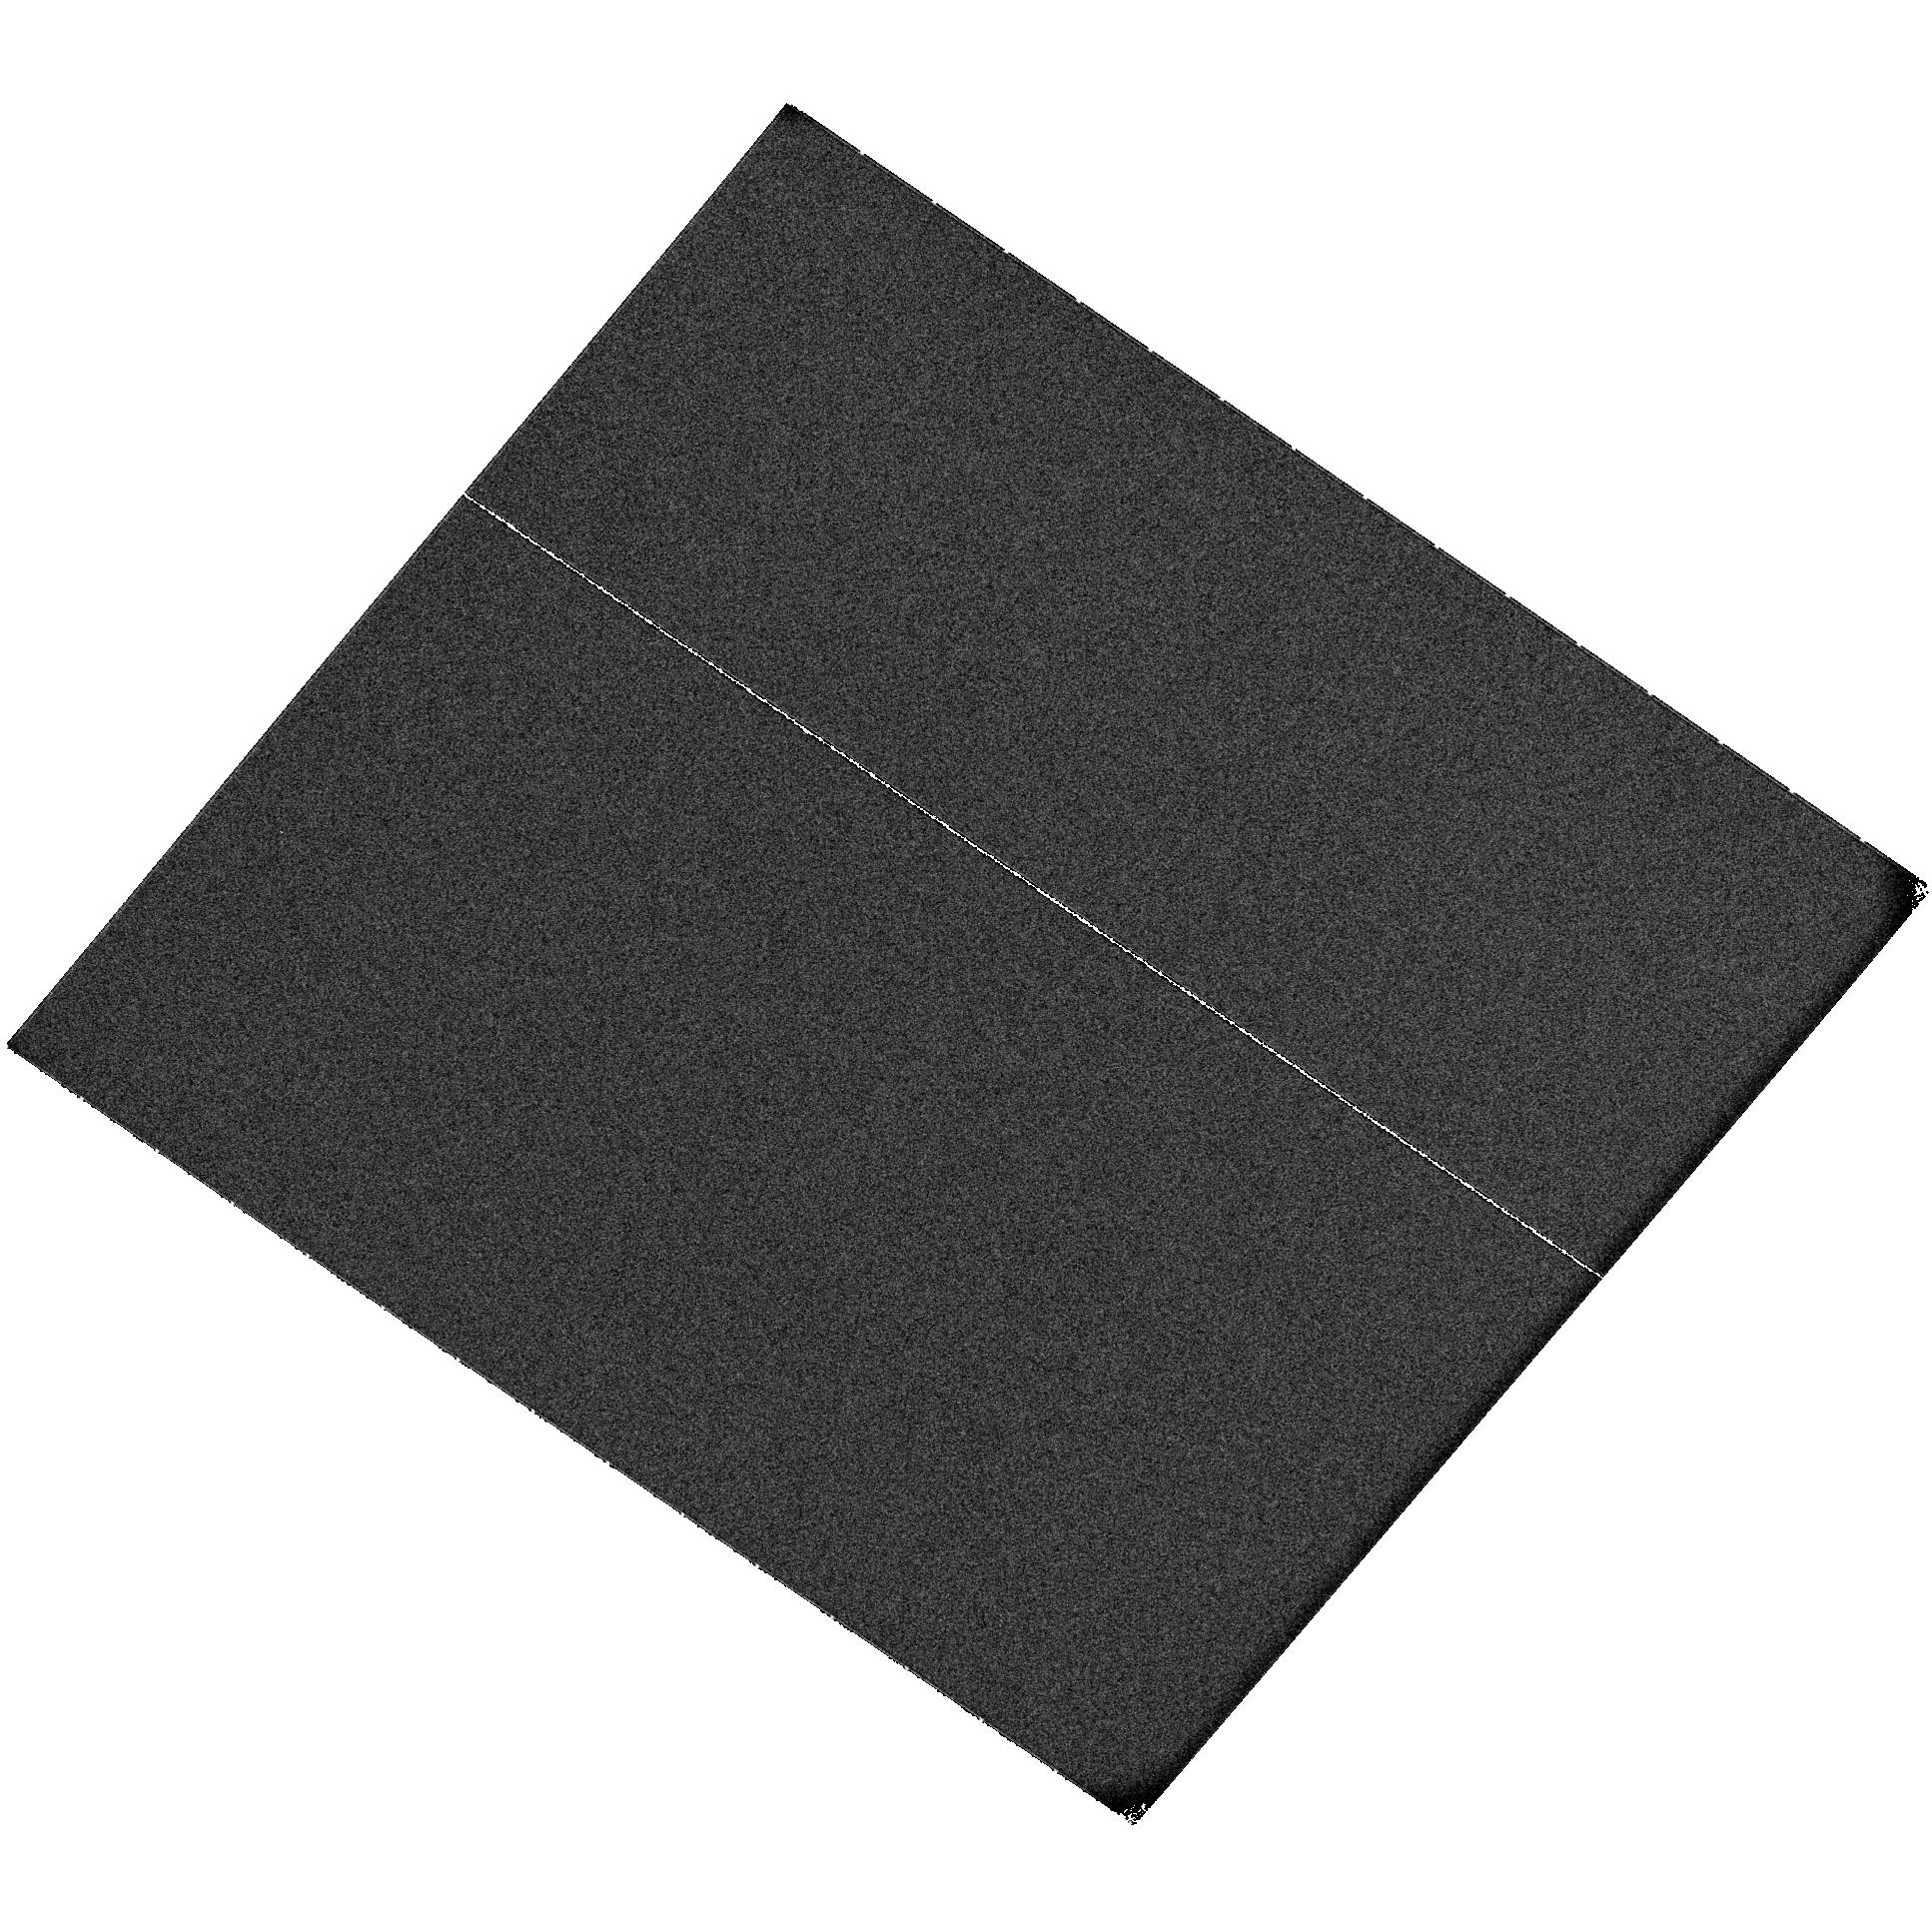
Target: SN2006TF. Instrument: ACS/SBC. Filter: F115LP. Exposure: 5 min. Observation ID: hst_11220_51_acs_sbc_f115lp_j9z151

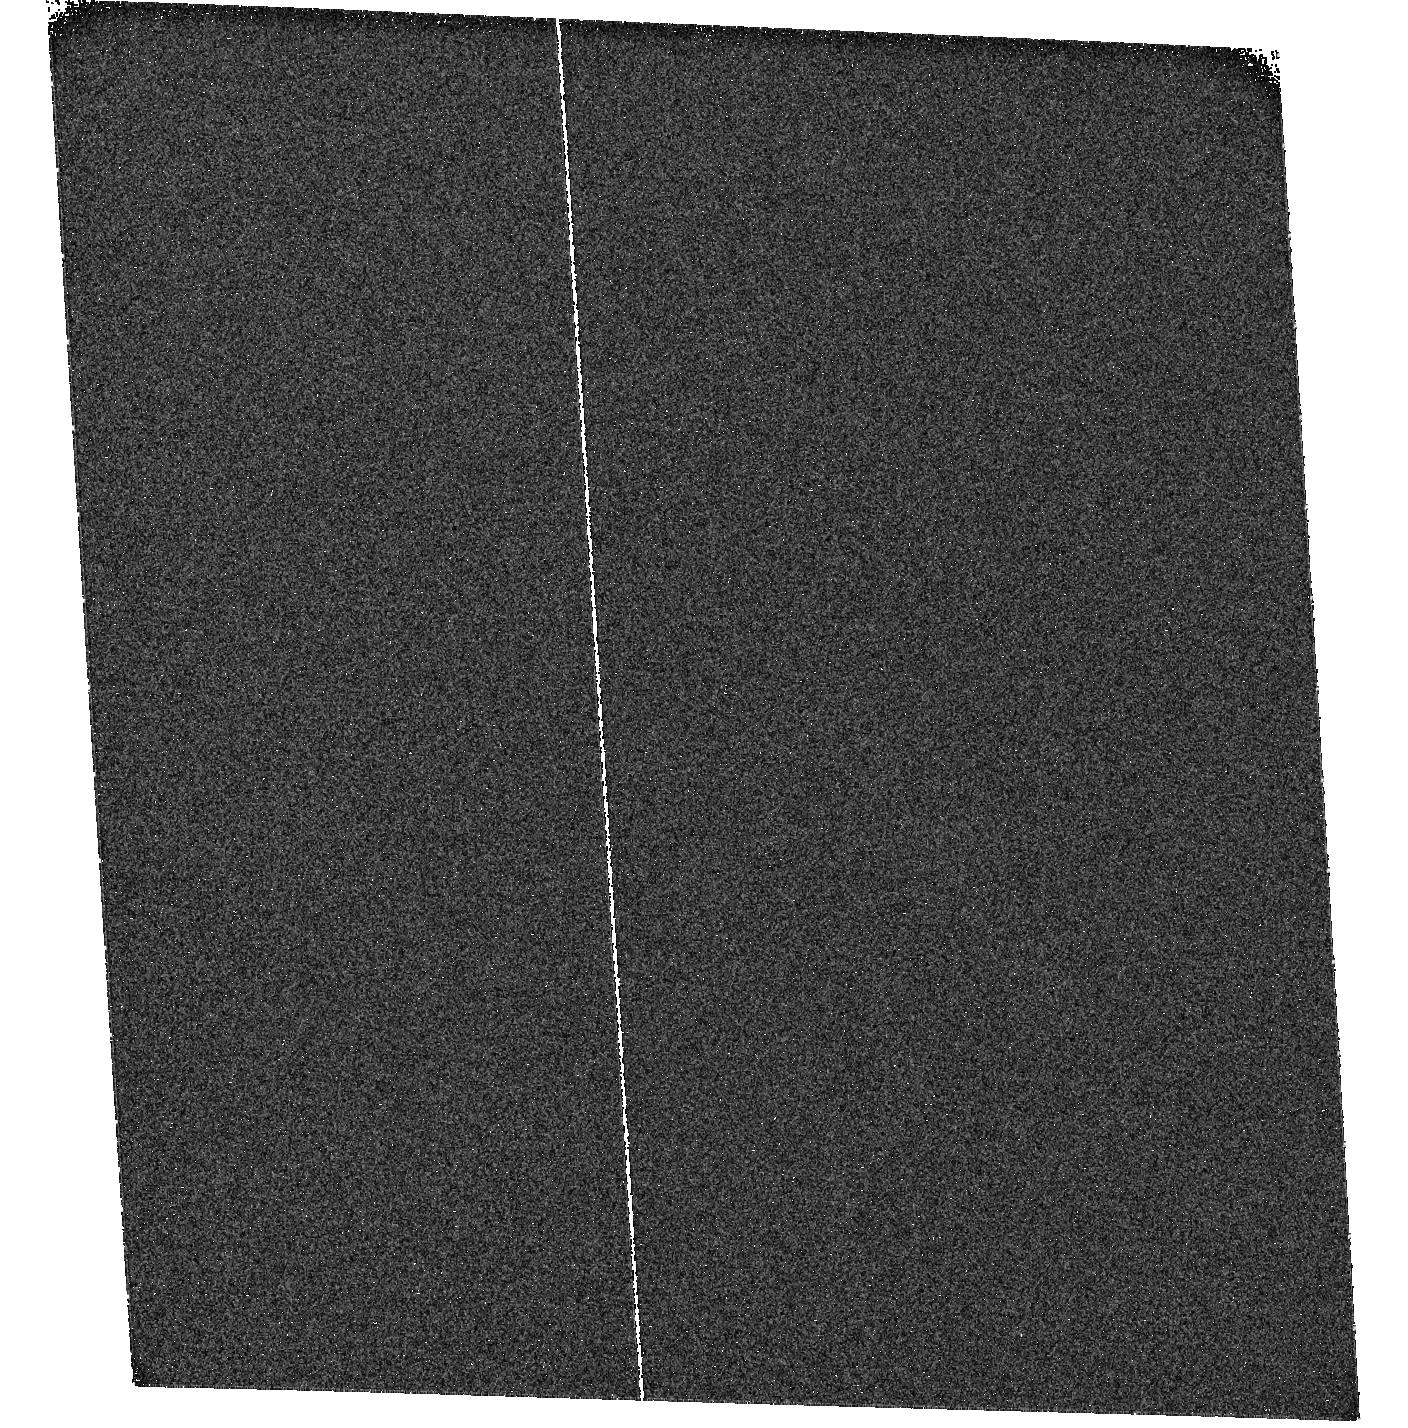
Target: SN2007FW. Instrument: ACS/SBC. Filter: F115LP. Exposure: 5 min. Observation ID: hst_11220_04_acs_sbc_f115lp_j9z104

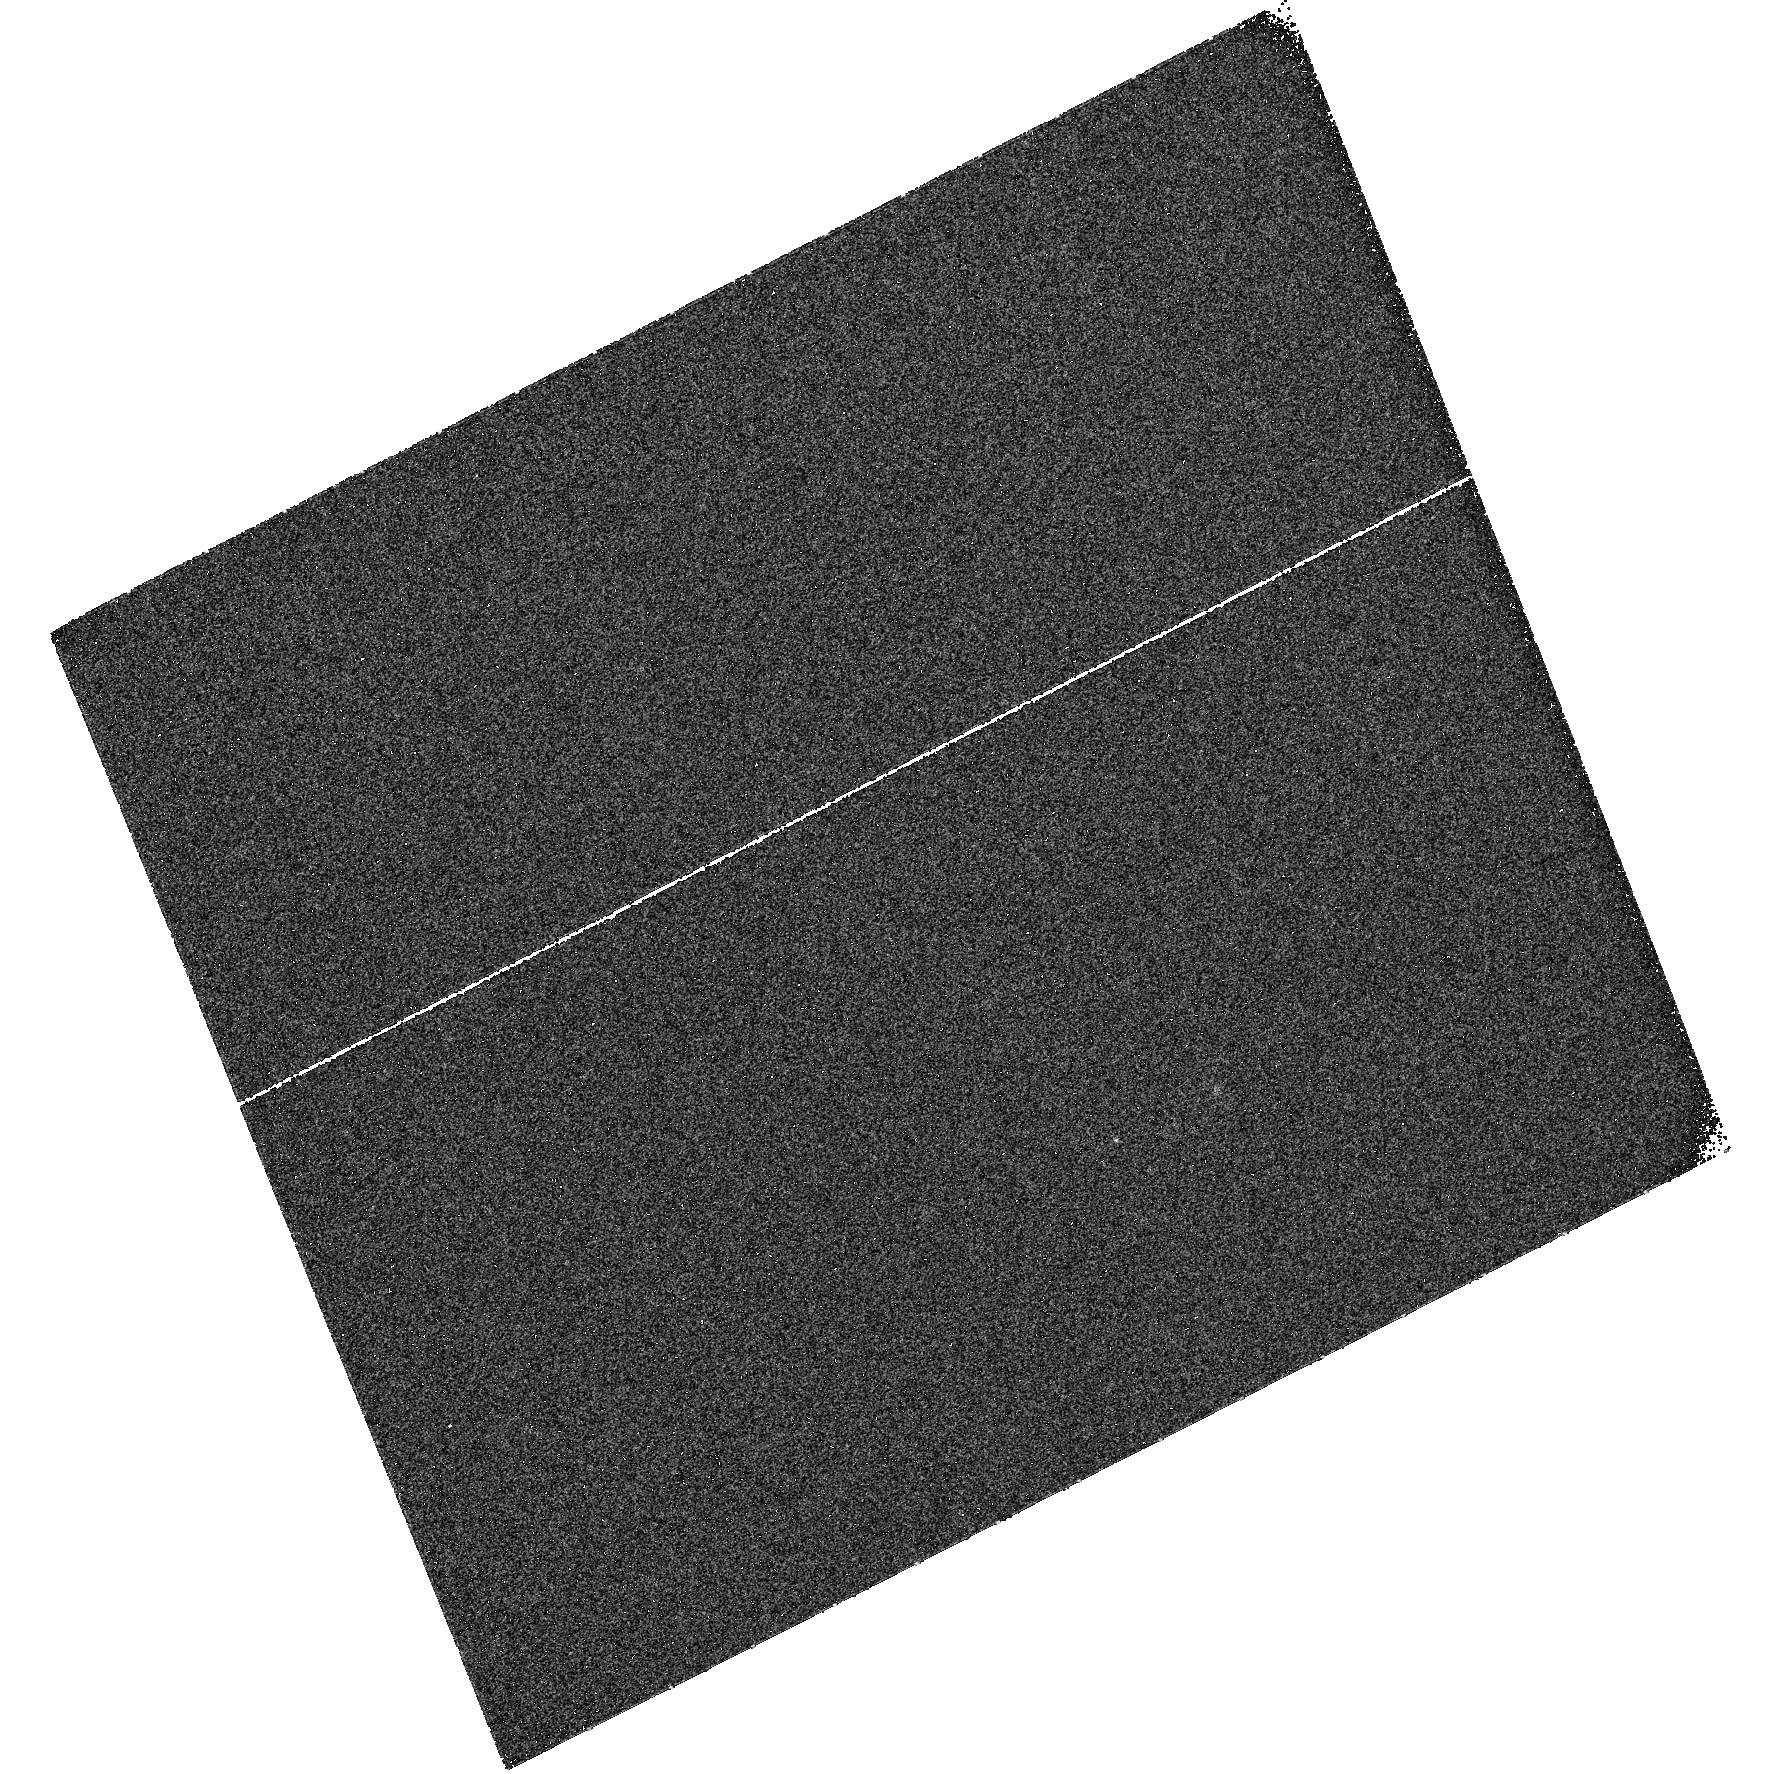
Target: SN2007FK. Instrument: ACS/SBC. Filter: F115LP. Exposure: 5 min. Observation ID: hst_11220_03_acs_sbc_f115lp_j9z103

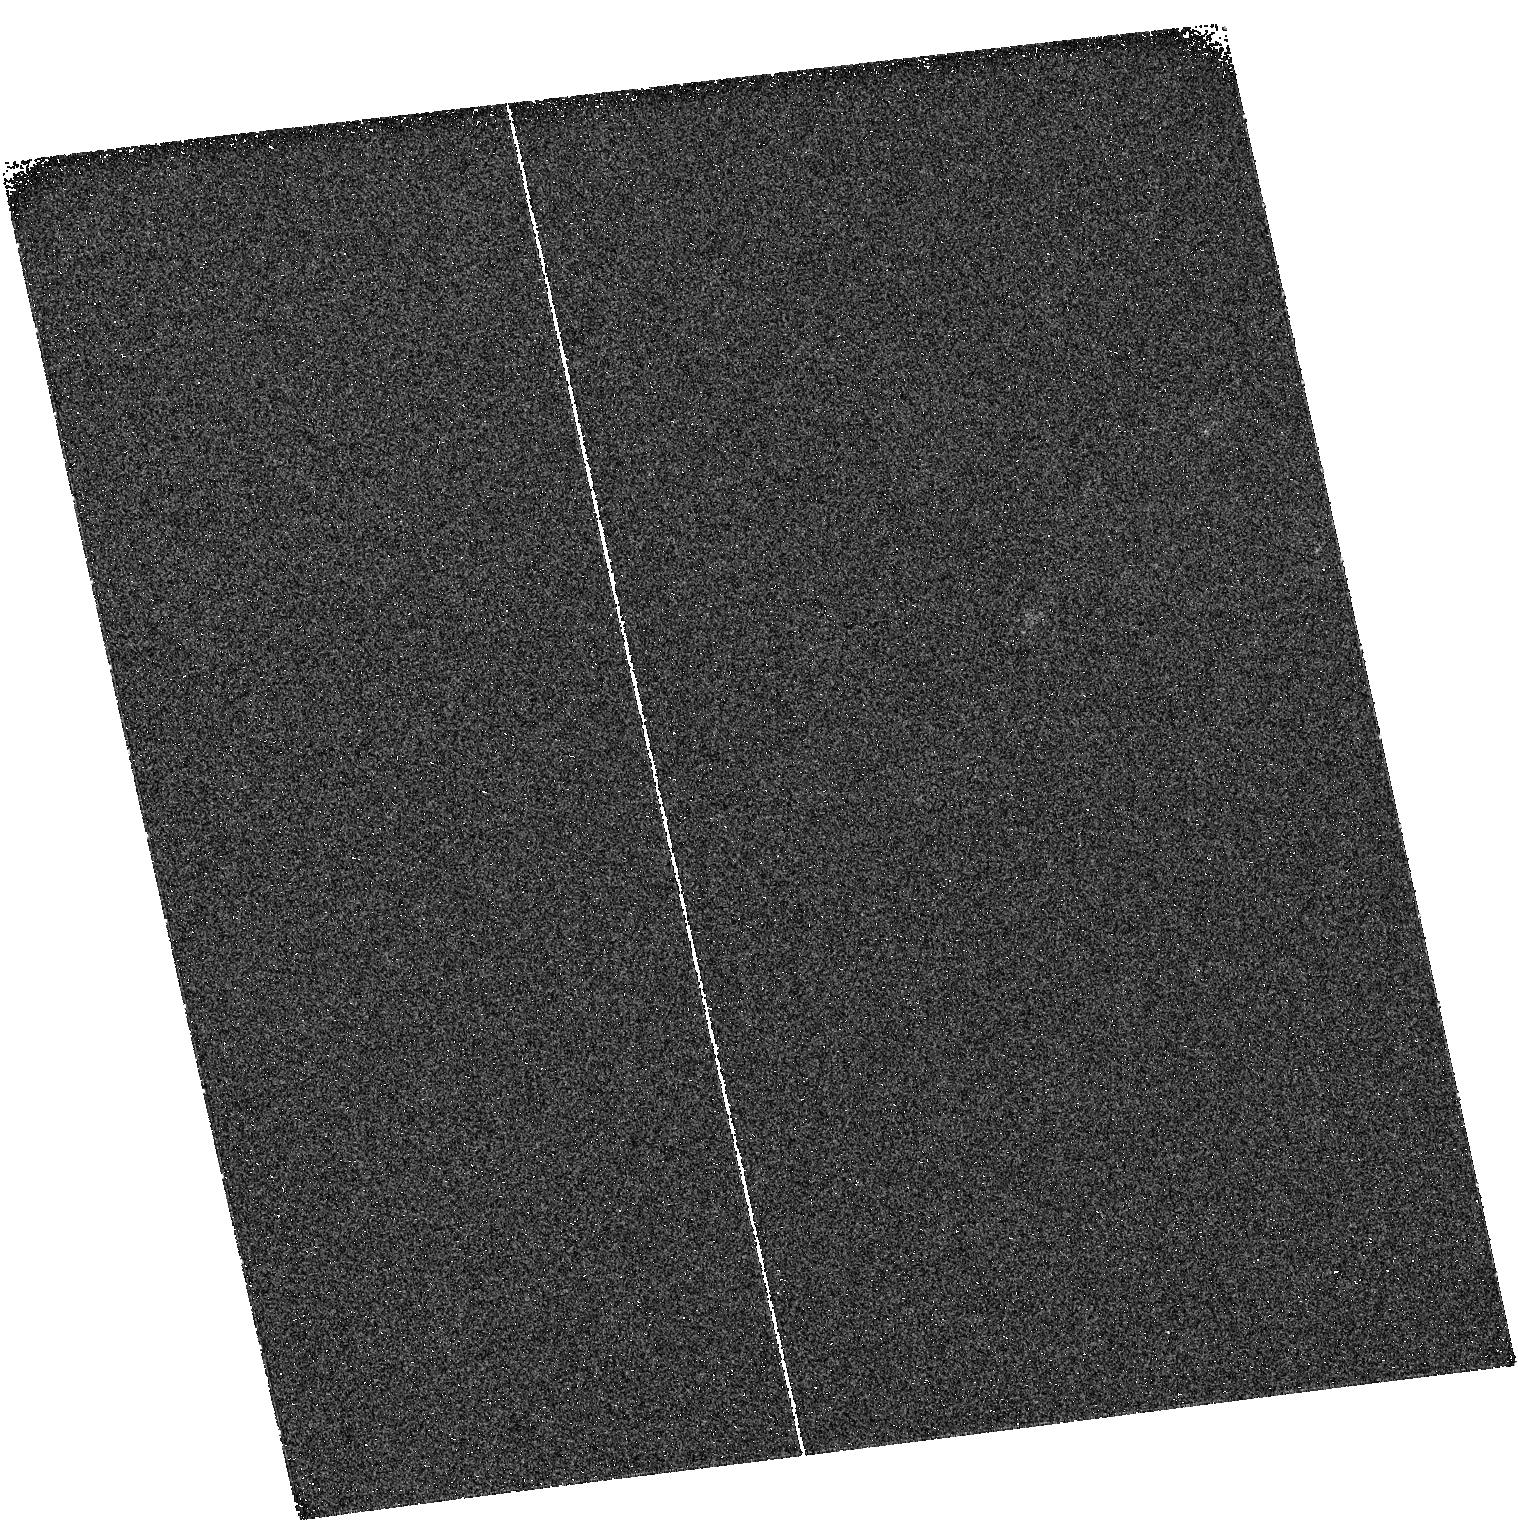
Target: SN2006RX. Instrument: ACS/SBC. Filter: F115LP. Exposure: 5 min. Observation ID: hst_11220_02_acs_sbc_f115lp_j9z102

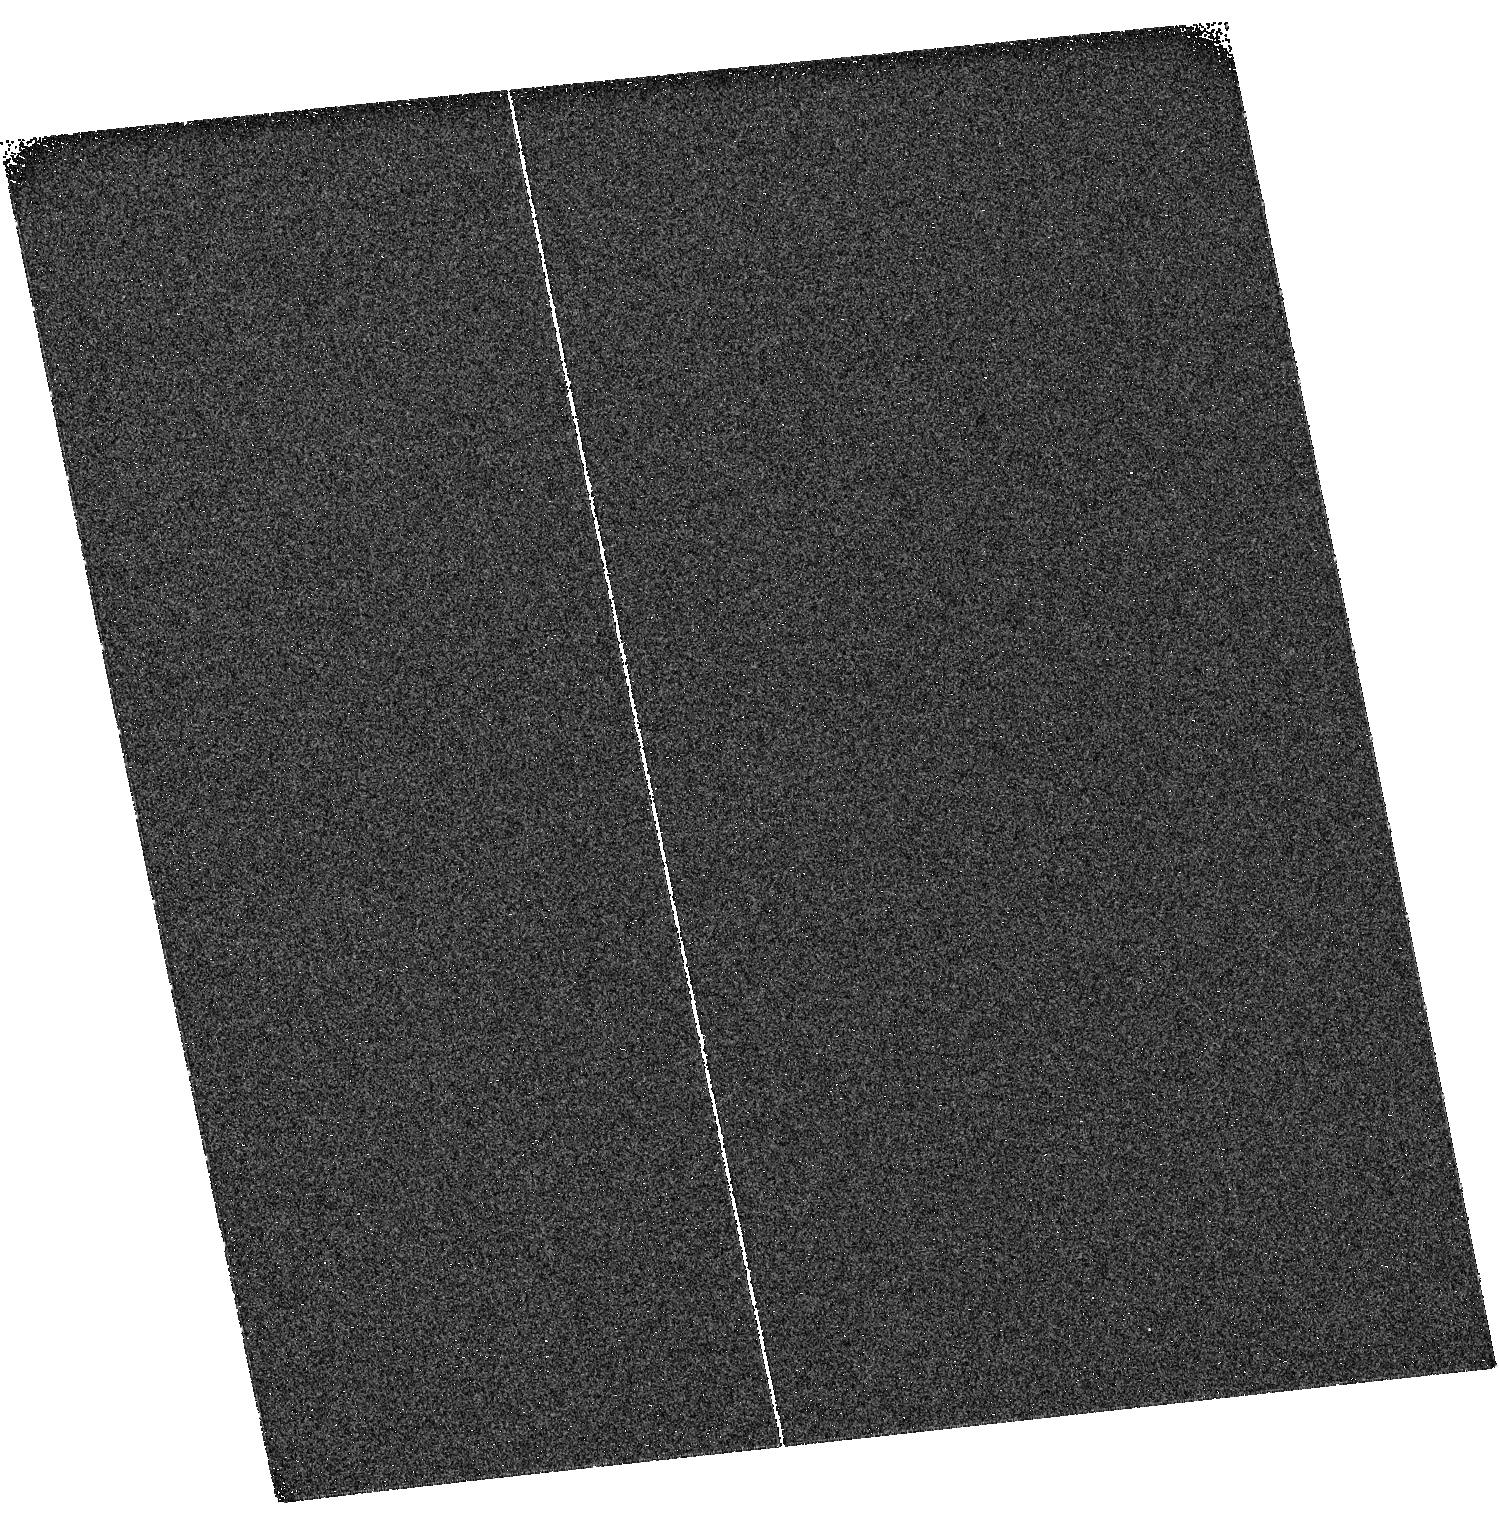
Target: SN2006CV. Instrument: ACS/SBC. Filter: F115LP. Exposure: 5 min. Observation ID: hst_11220_06_acs_sbc_f115lp_j9z106

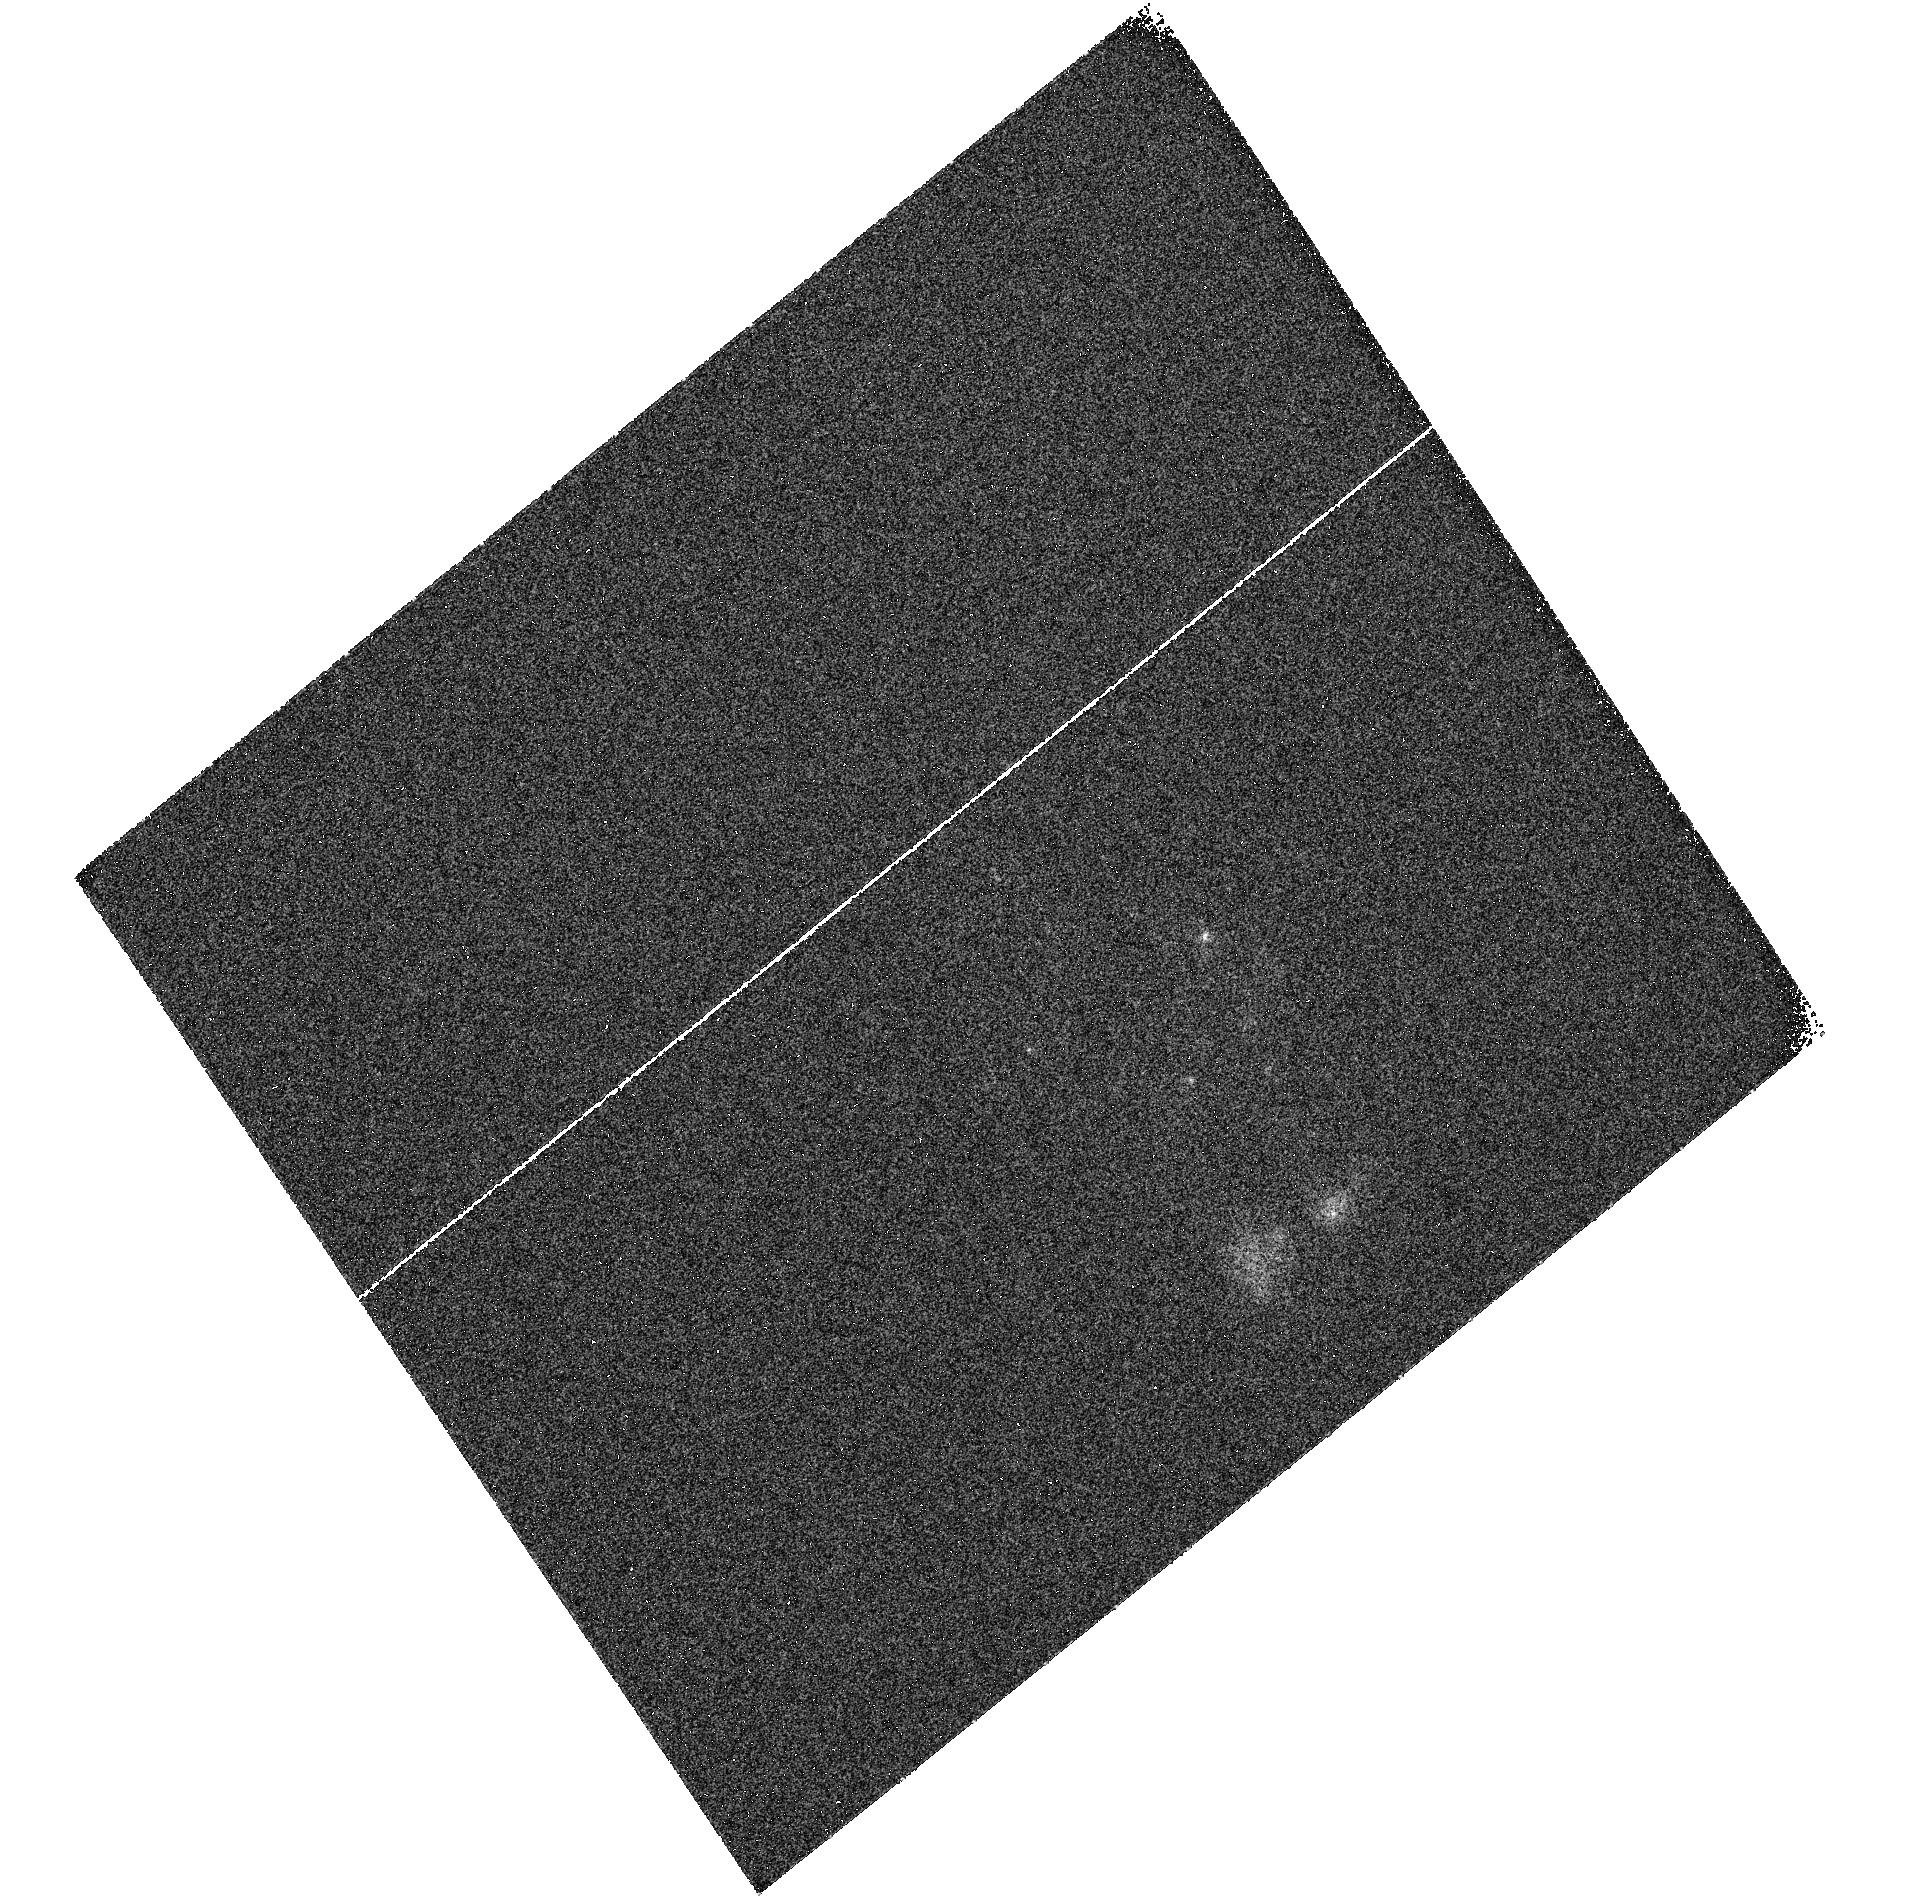
Target: SN2006DB. Instrument: ACS/SBC. Filter: F115LP. Exposure: 5 min. Observation ID: hst_11220_05_acs_sbc_f115lp_j9z105

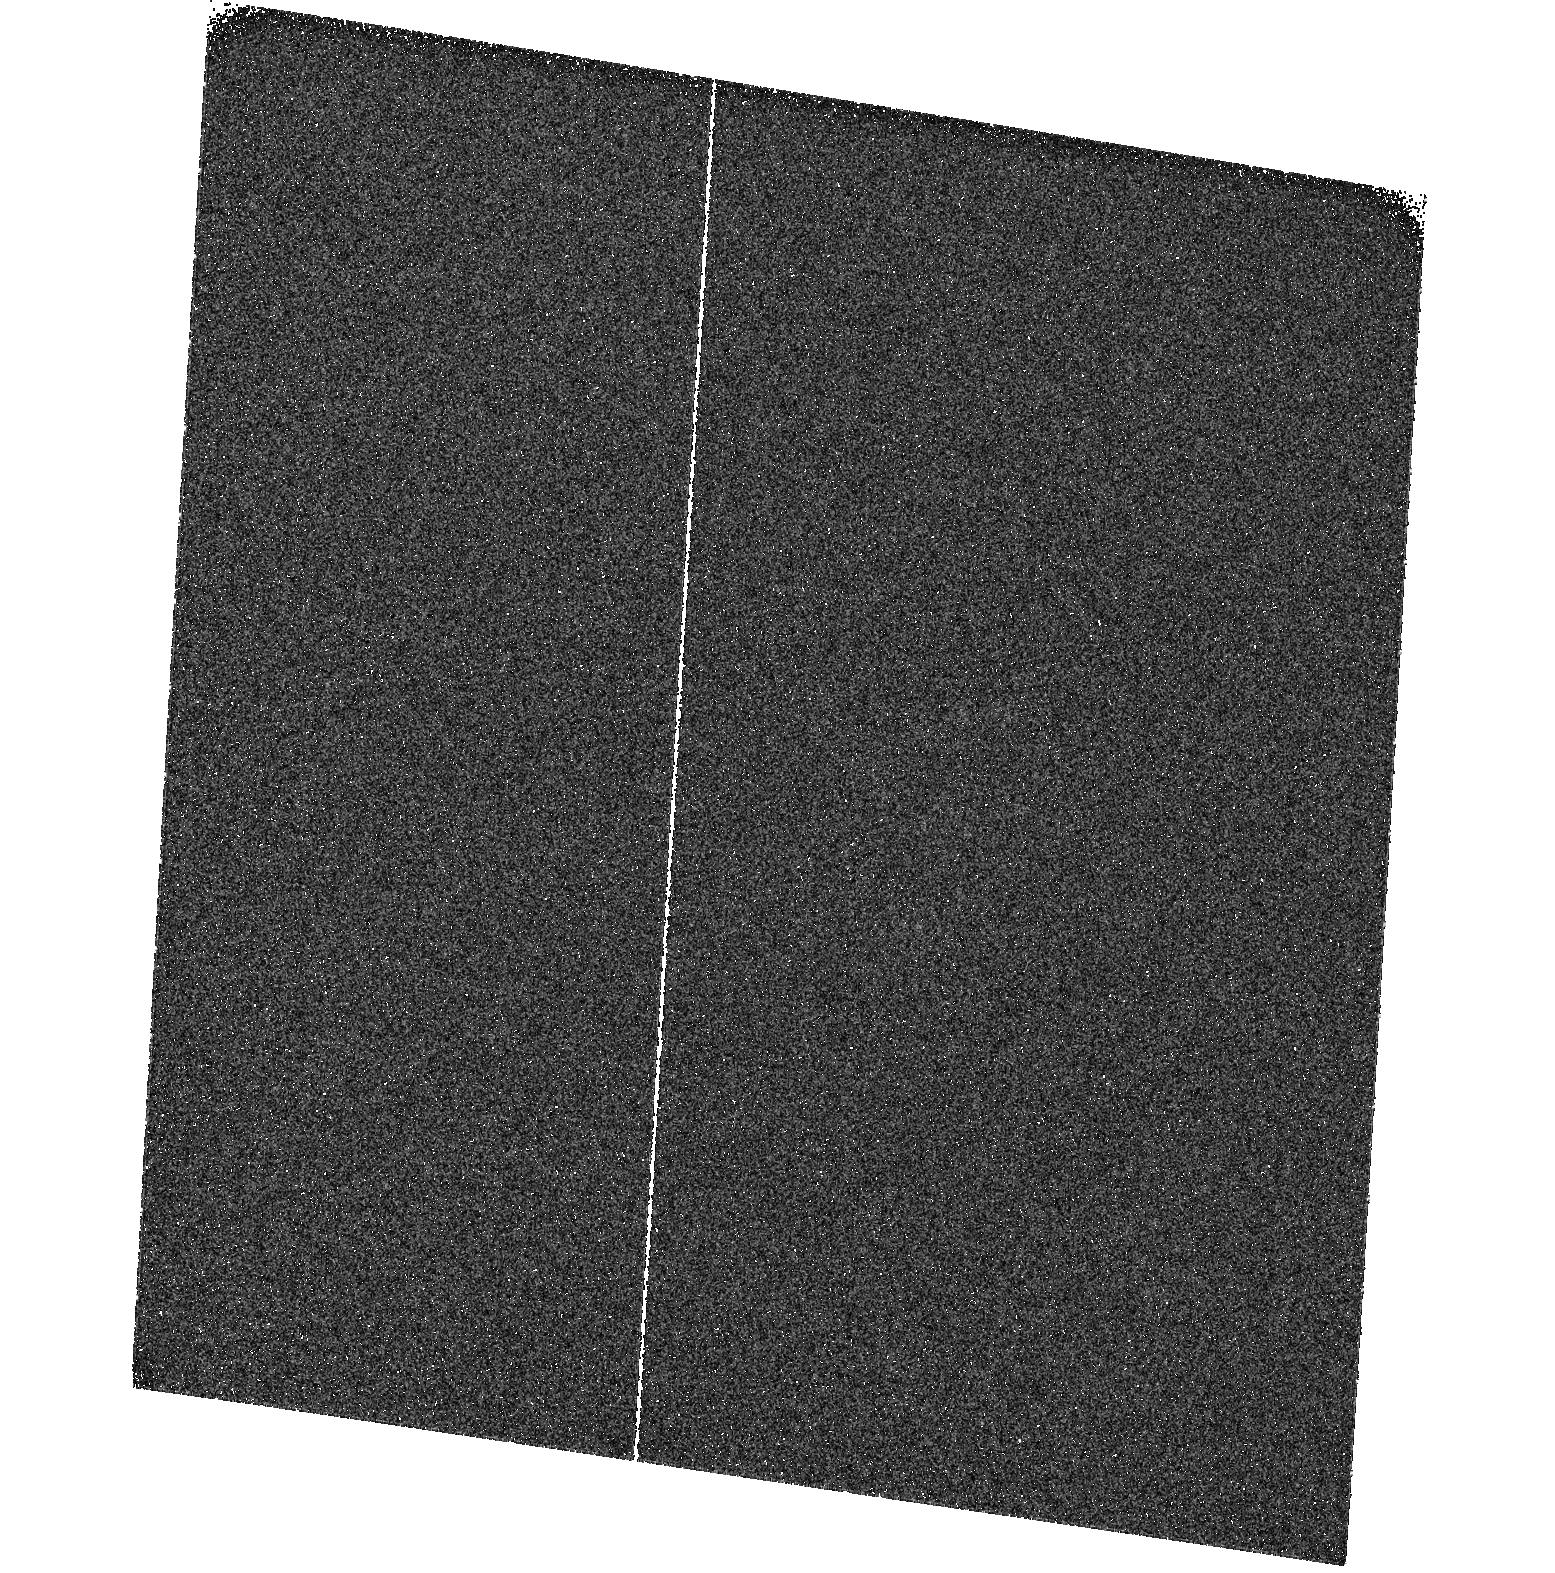
Target: SN2007BW. Instrument: ACS/SBC. Filter: F115LP. Exposure: 5 min. Observation ID: hst_11220_07_acs_sbc_f115lp_j9z107

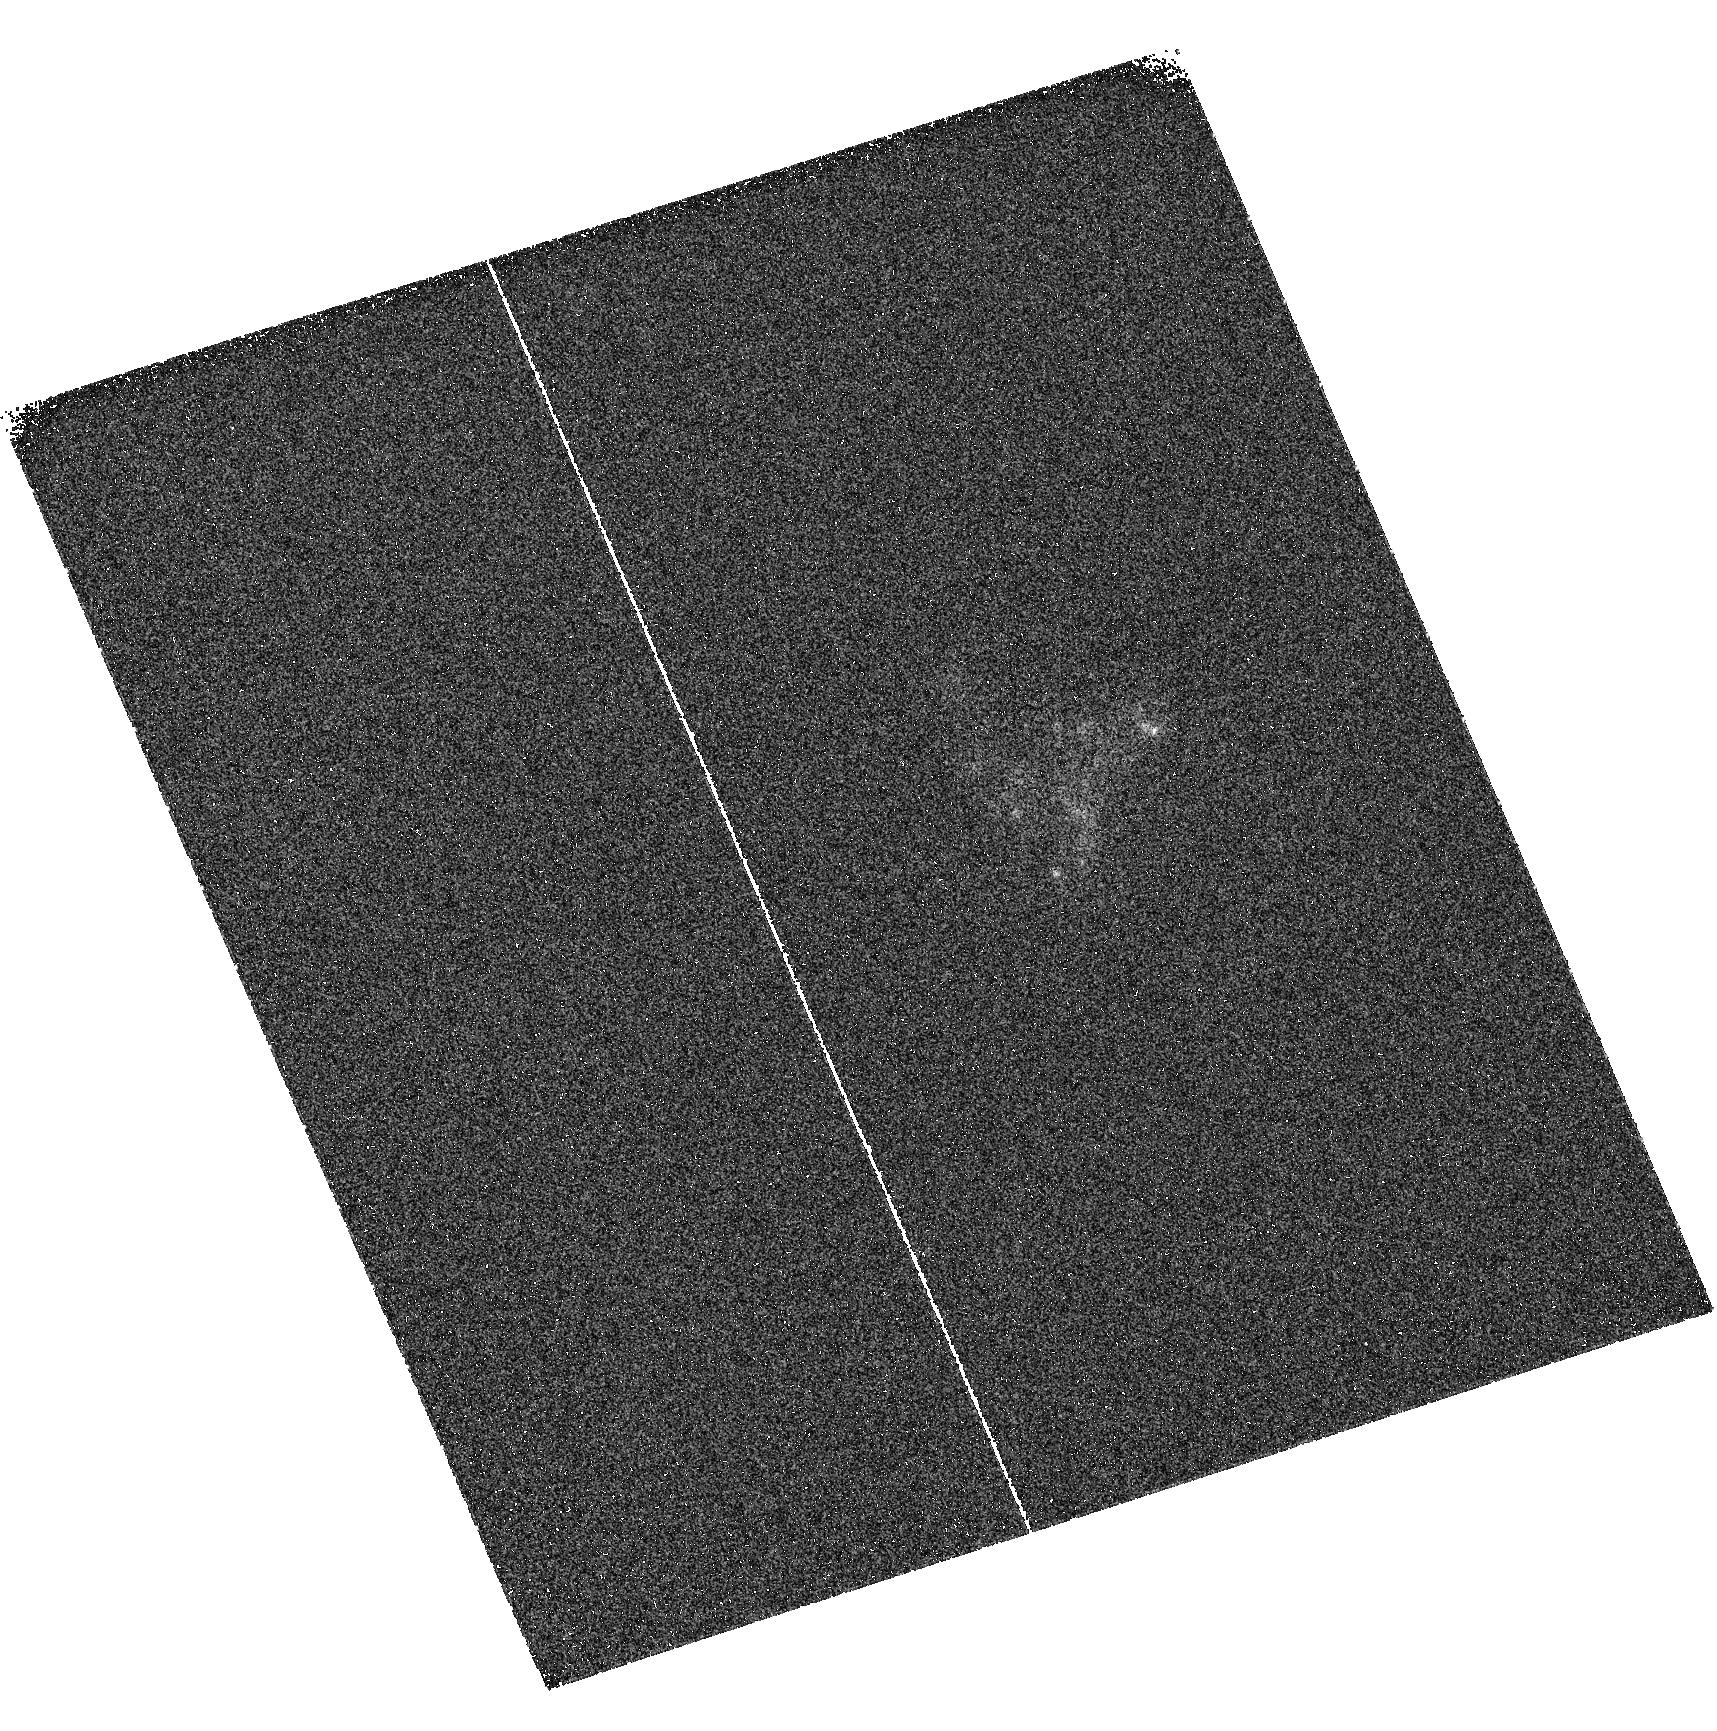
Target: SN2006AG. Instrument: ACS/SBC. Filter: F115LP. Exposure: 5 min. Observation ID: hst_11220_08_acs_sbc_f115lp_j9z108

Mapping the FUV Evolution of Type IIn Supernovae (PI: Cooke, Jeff)

We will use the PR110L prism on the SBC of ACS to map the FUV evolution of Type IIn supernovae (SNe). The main goal of this proposal is to measure the FUV continuum, Ly-a emission line flux, and their evolution to (1) quantify and interpret Type IIn SN transient event detections at high redshift and (2) dramatically improve current high redshift Type IIn selection criteria. We show that the inherent properties of Type IIn SNe facilitate high redshift detection. We will observe the rest-frame FUV of a sample of eight 0.02 < z < 0.33 Type IIn SNe to directly measure the survival of Ly-alpha photons in low to intermediate redshift Type IIn SNe environments and extrapolate the results to high redshift. We will calibrate relationships such as FUV luminosity vs. emission line flux and measure emission line evolution vs. FUV light evolution. The intent is to categorize and improve the utility of Type IIn SNe.